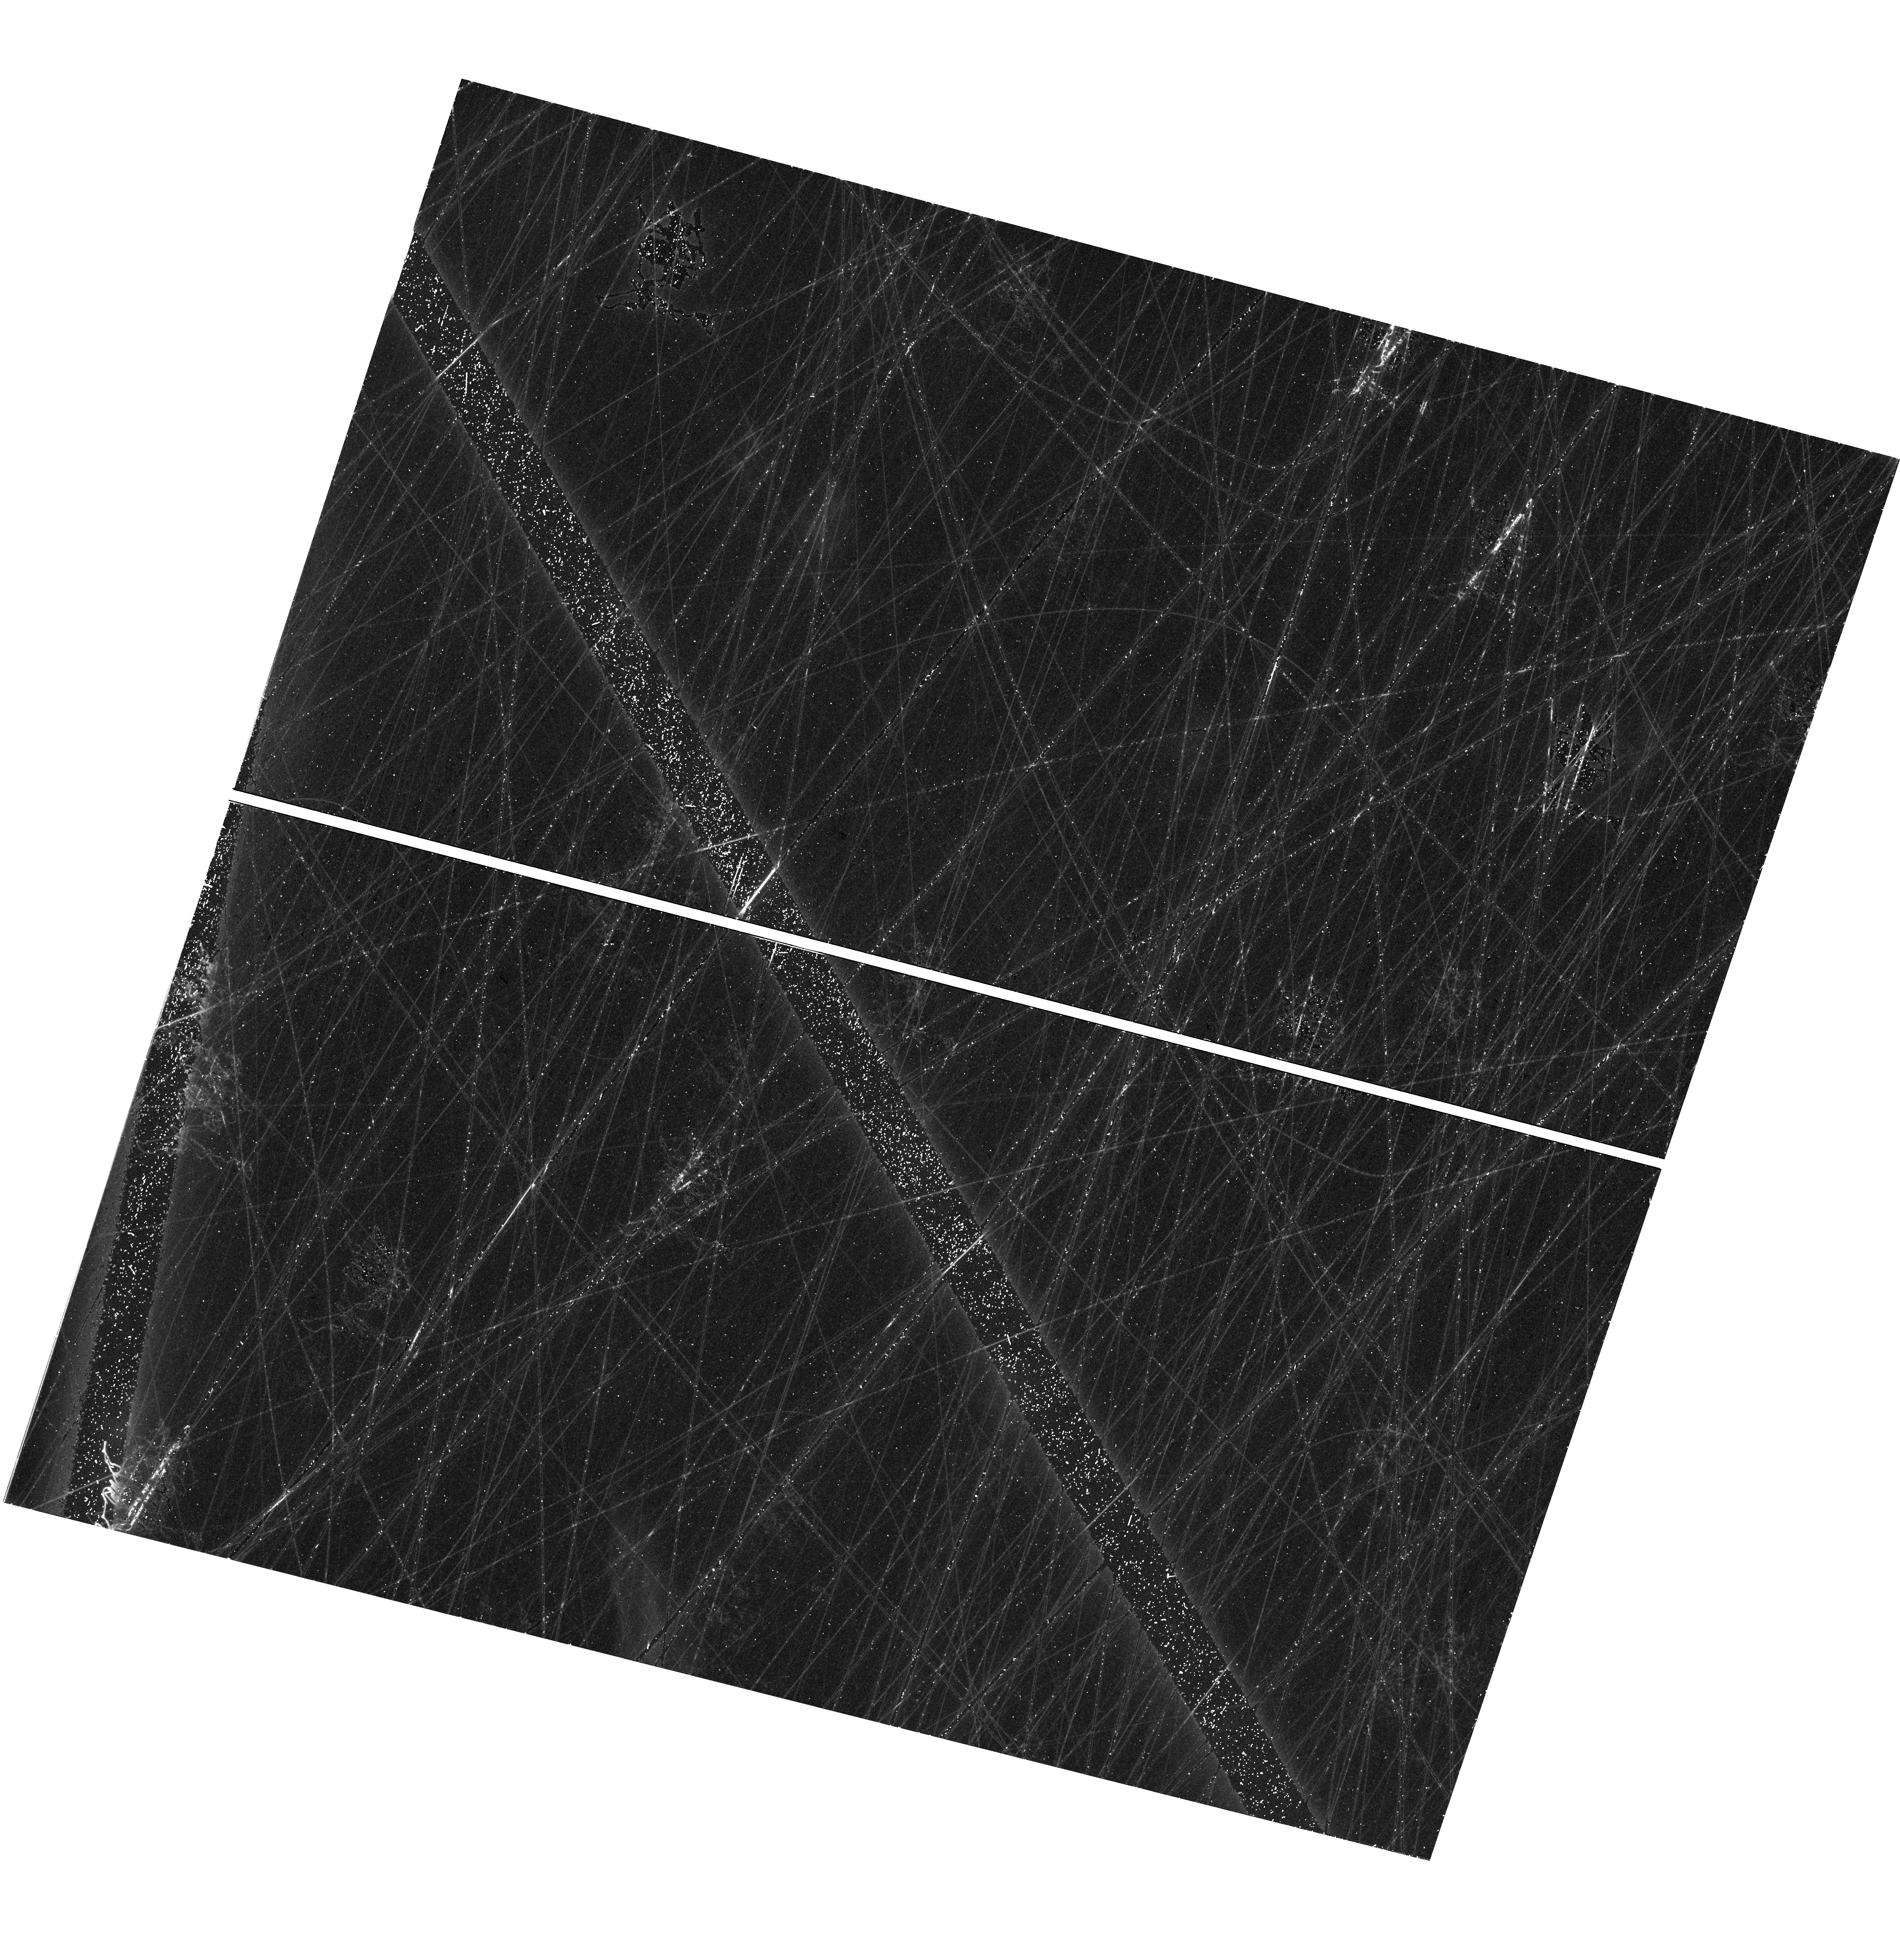
Target: field at RA 298.719°, Dec -60.988°. Instrument: WFC3/UVIS. Filter: F606W. Exposure: 40 min. Observation ID: hst_18062_07_wfc3_uvis_f606w_iflz07

Star formation history of the lowest baryonic mass star-forming galaxy known in isolation (PI: Jones, Michael Gordon)

Pavo was recently discovered via a machine learning search of DECaLS imaging, and has the lowest baryonic mass of any star-forming galaxy known in isolation, sitting just above the mass threshold where cosmic reionization is expected to permanently quench star formation in low-mass galaxies. Very little is known about the impact of reionization on low-mass star-forming galaxies, even though it is a critical time in their lifecycle. Existing HST studies of the ancient star formation histories (SFHs) of extremely low-mass galaxies have almost all targeted quenched satellites in the Local Group (LG), but with deep observations it is possible to target the nearest extremely low mass galaxies in isolation, beyond the confounding influence of the LG environment. Pavo is one of only two galaxies known in this regime, in isolation, and close enough to reach the required depth. Deep HST imaging will sample the stellar population of Pavo down to the sub-giant branch, permitting the accurate modeling of its SFH all the way back to the epoch of reionization. These observations will also provide insight into recent episodic star formation in Pavo, which appears to currenly be in a lull, and identify RR Lyrae stars, allowing a highly accurate distance measurement. The only means to understand the impact of reionization on extremely low-mass star-forming galaxies is to observe the ancient stellar populations of isolated objects, and without observations of Pavo, our entire knowledge of this process will be extrapolated from a single object, the only other galaxy currently known in this regime (Leo P).